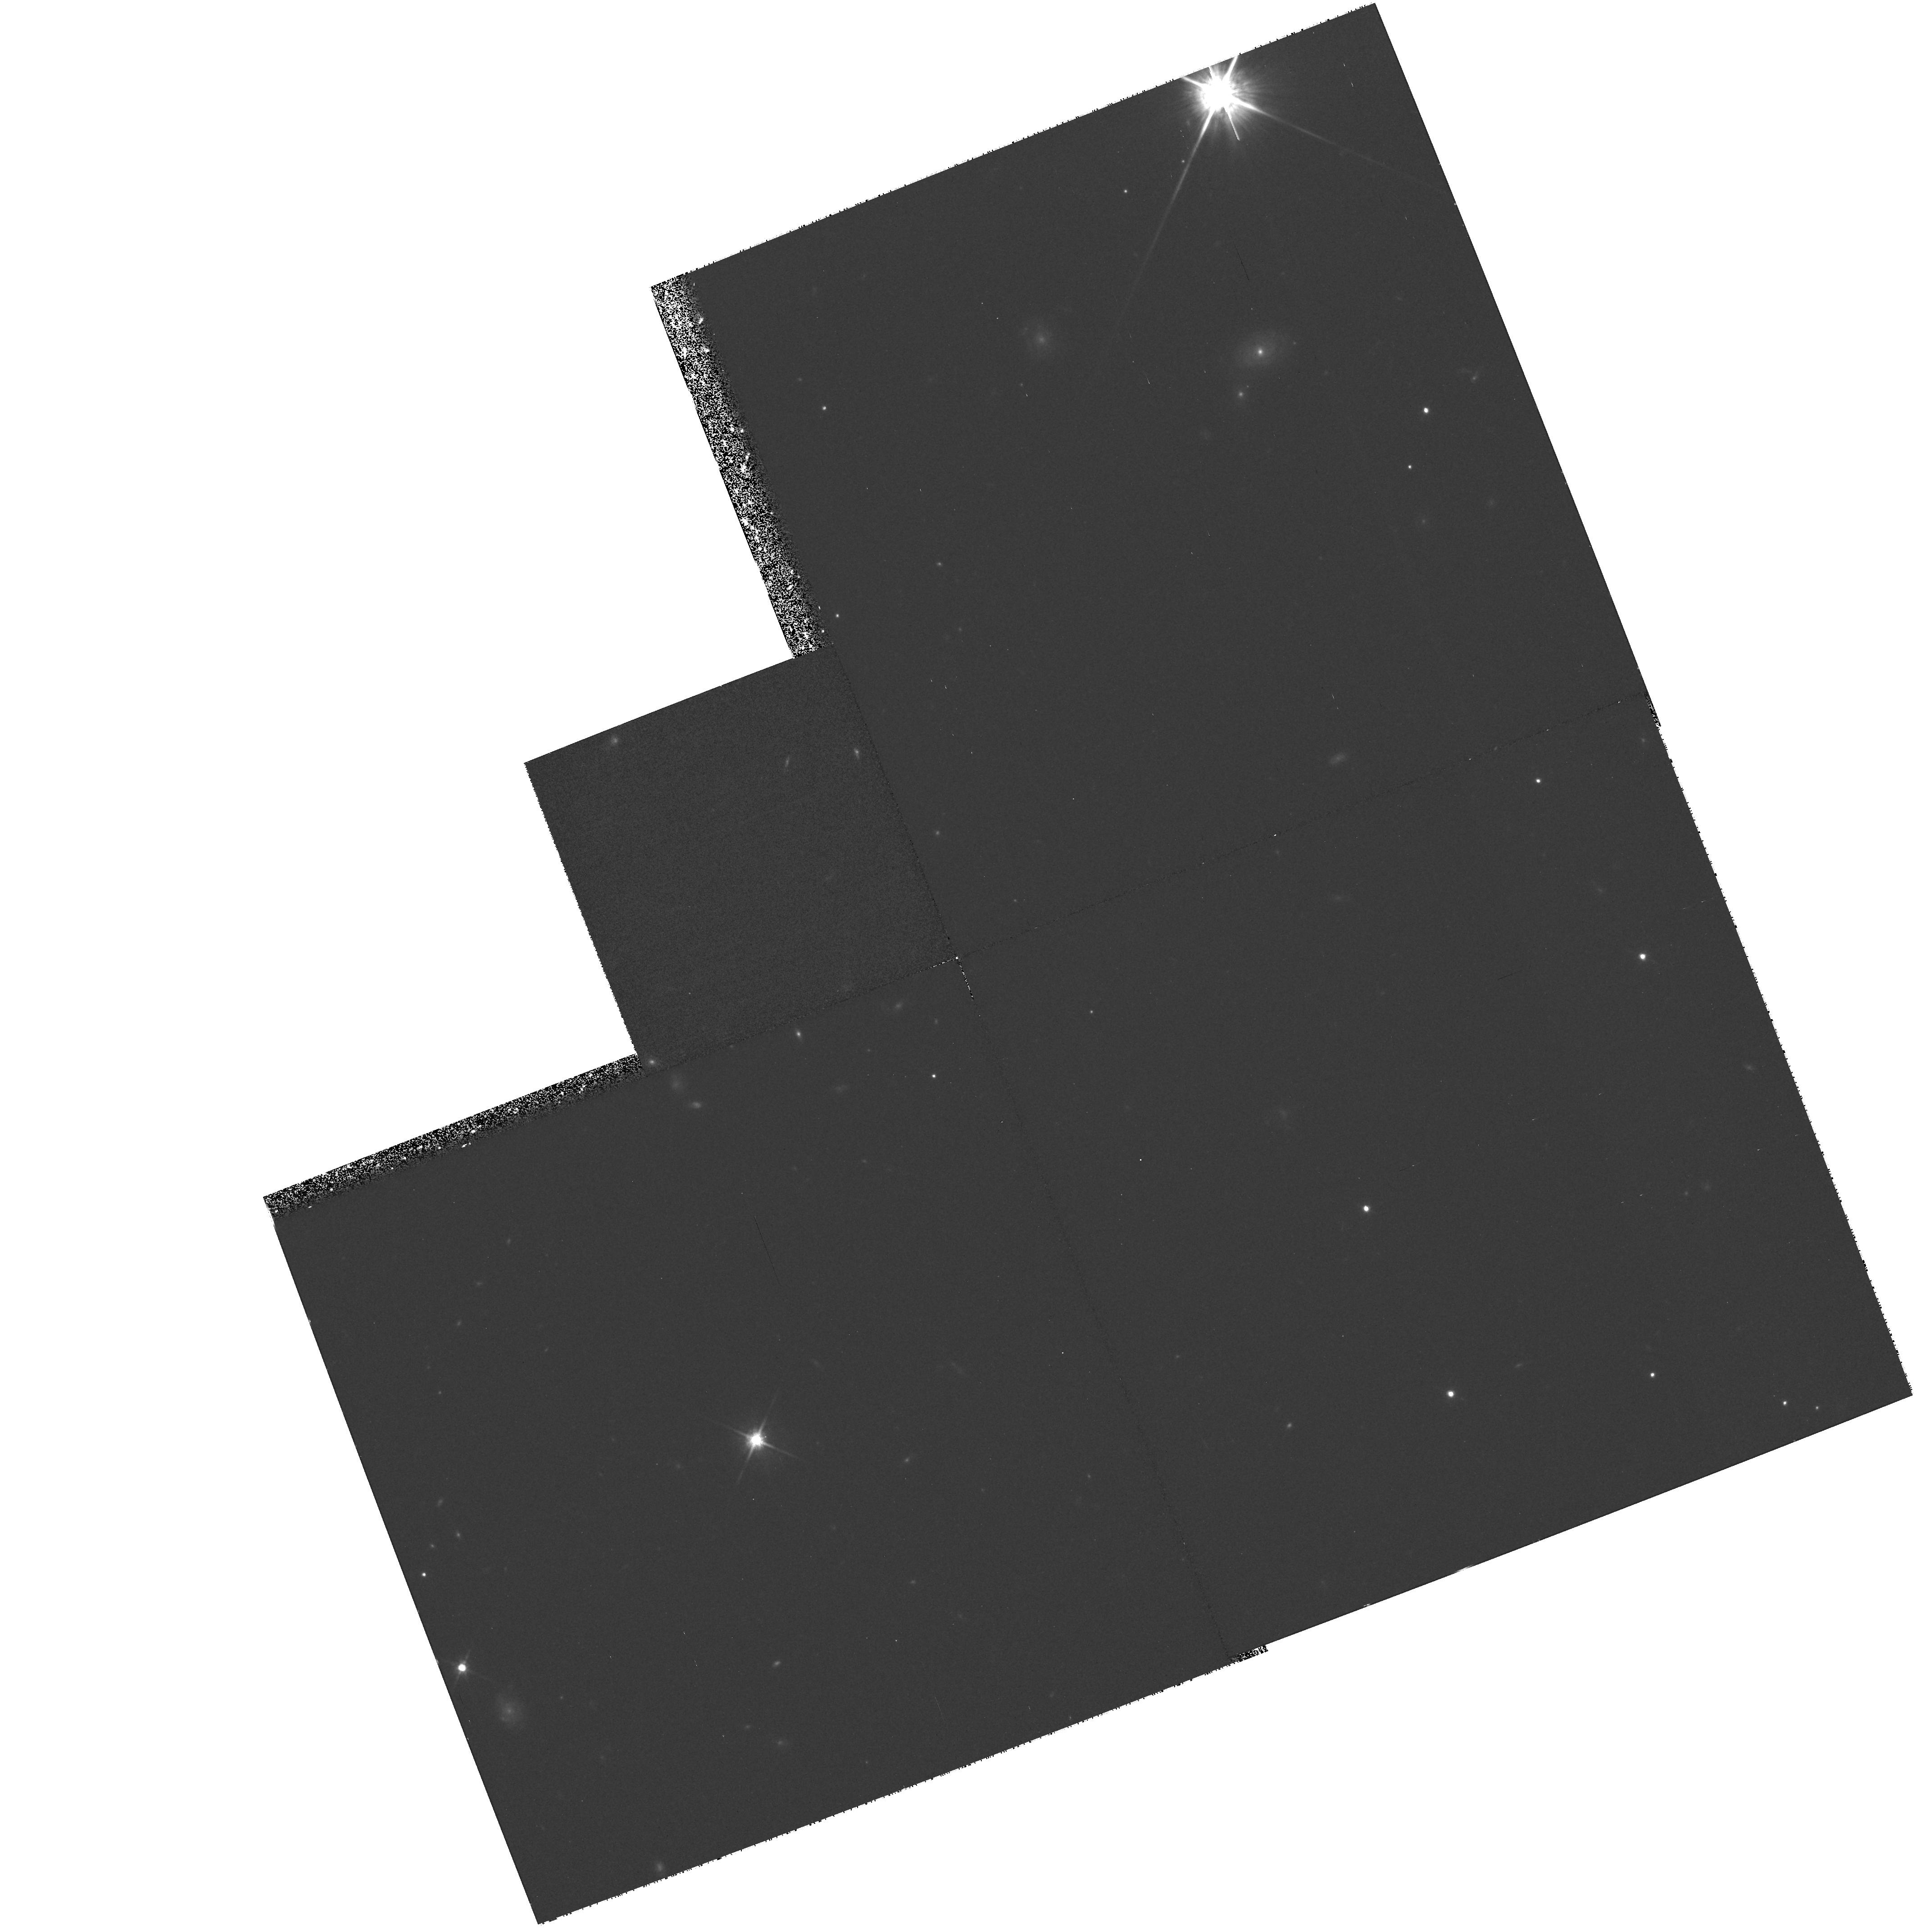
Target: PG2302+029
Instrument: WFPC2/PC
Filter: F814W
Exposure: 33 min
Observation ID: hst_7358_03_wfpc2_pc_f814w_u57q03

The Unusual Absorption Line System of PG 2302+029 -- Ejected or Intervening? (PI: Jannuzi, Buell T.)

A high-ionization broad absorption line system (C IV, N V, and O VI doublets; FWHM 3, 000 to 5, 000 km s^-1; z_rmabs=0.7) in the HST FOS UV spectrum of PG 2302+029 (z=1.052) has unprecedented properties. A distinct narrow line system (FWHM <250 km s^-1, z_abs=0.702) is also resolved within the broad system. If produced by material intrinsic to the quasar then the absorbing gas has been ejected from the quasar at more than sim56, 000 km s^-1. This extremely large ejection velocity as well as its ``detached'' nature (the reddest extent of the broad line absorption is more than 50, 000 km s^-1 from the quasar rest frame) would be unlike any known intrinsic absorber in QSOs. Alternatively, the broad and narrow systems could be produced by gas in a foreground cluster or super-cluster of galaxies. However, previous examples of such absorption have always included absorption by low-ionization species (e.g. Mg II, Si II), which are not detected in the PG 2302+029 systems. We will undertake STIS and WFPC2 observations designed to help to identify the cause of this absorption system and allow us to determine whether the system is an extreme example of previously known classes of quasar absorption lines or represents an entirely new phenomenon.